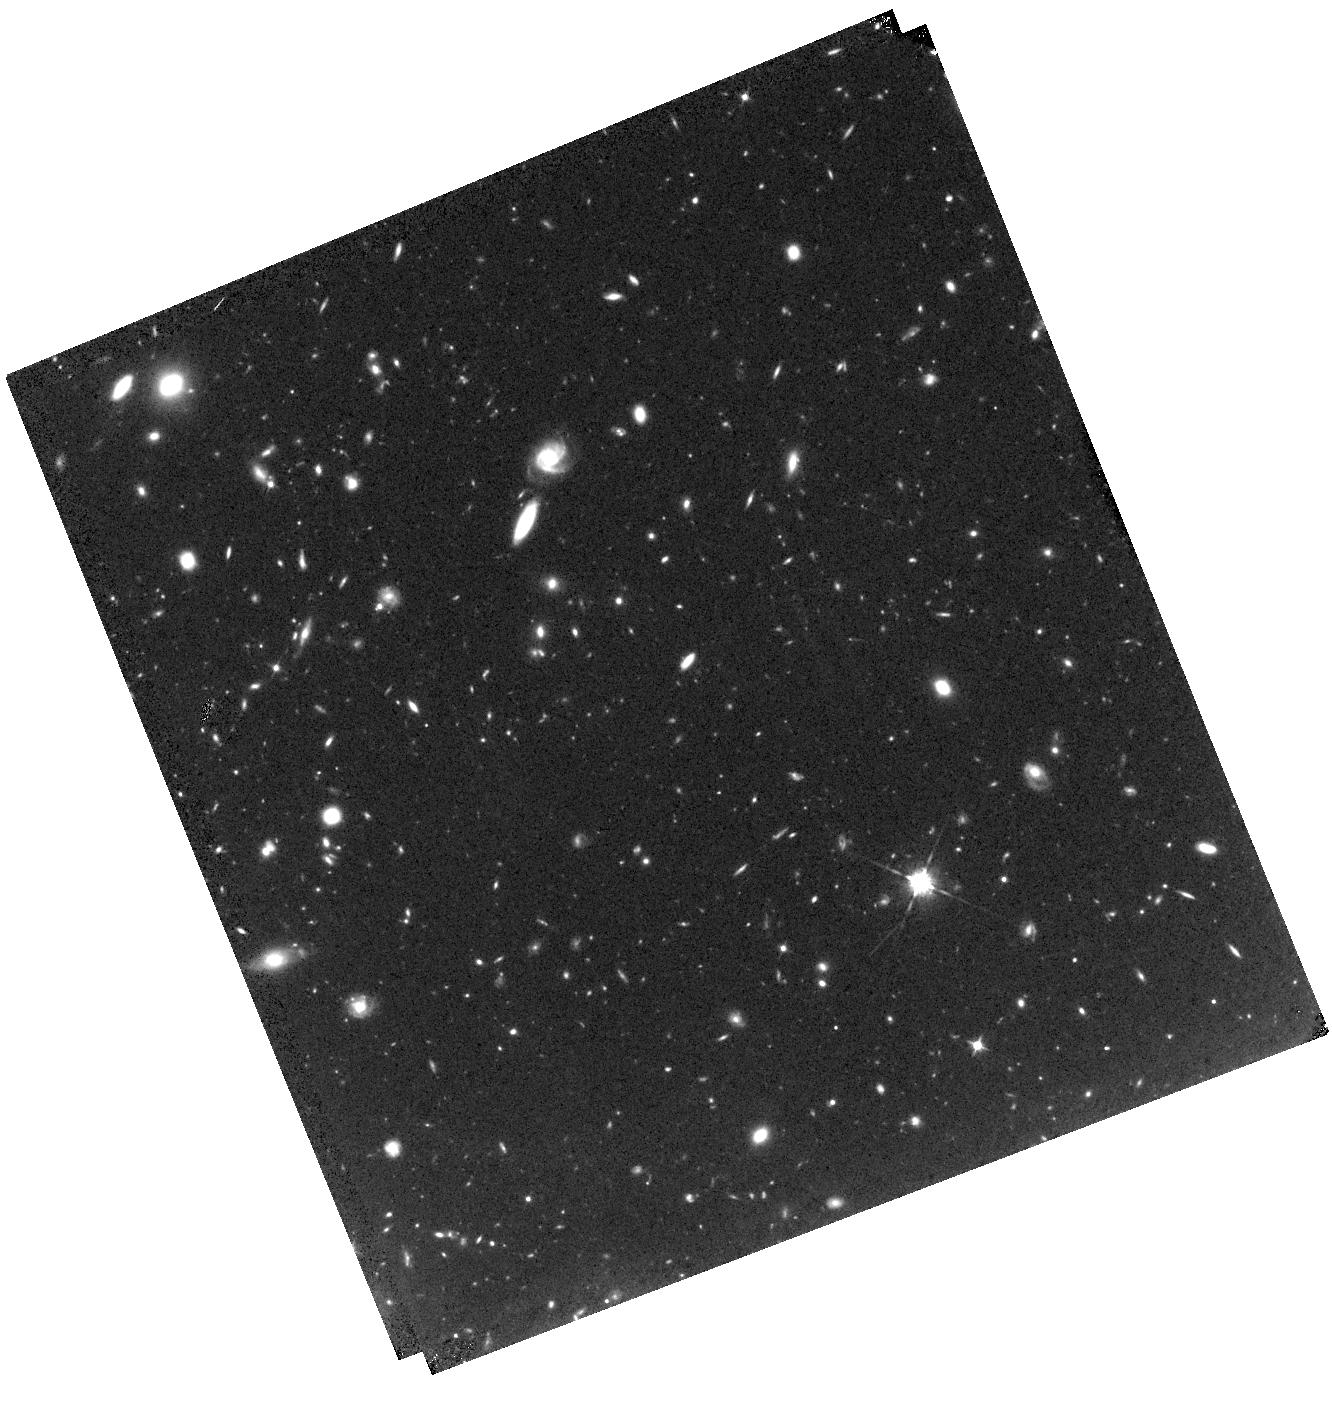
Target: MACSJ0416.1-2403-HFFPAR
Instrument: WFC3/IR
Filter: F105W
Exposure: 1.6 h
Observation ID: hst_13496_12_wfc3_ir_f105w_ic8o12

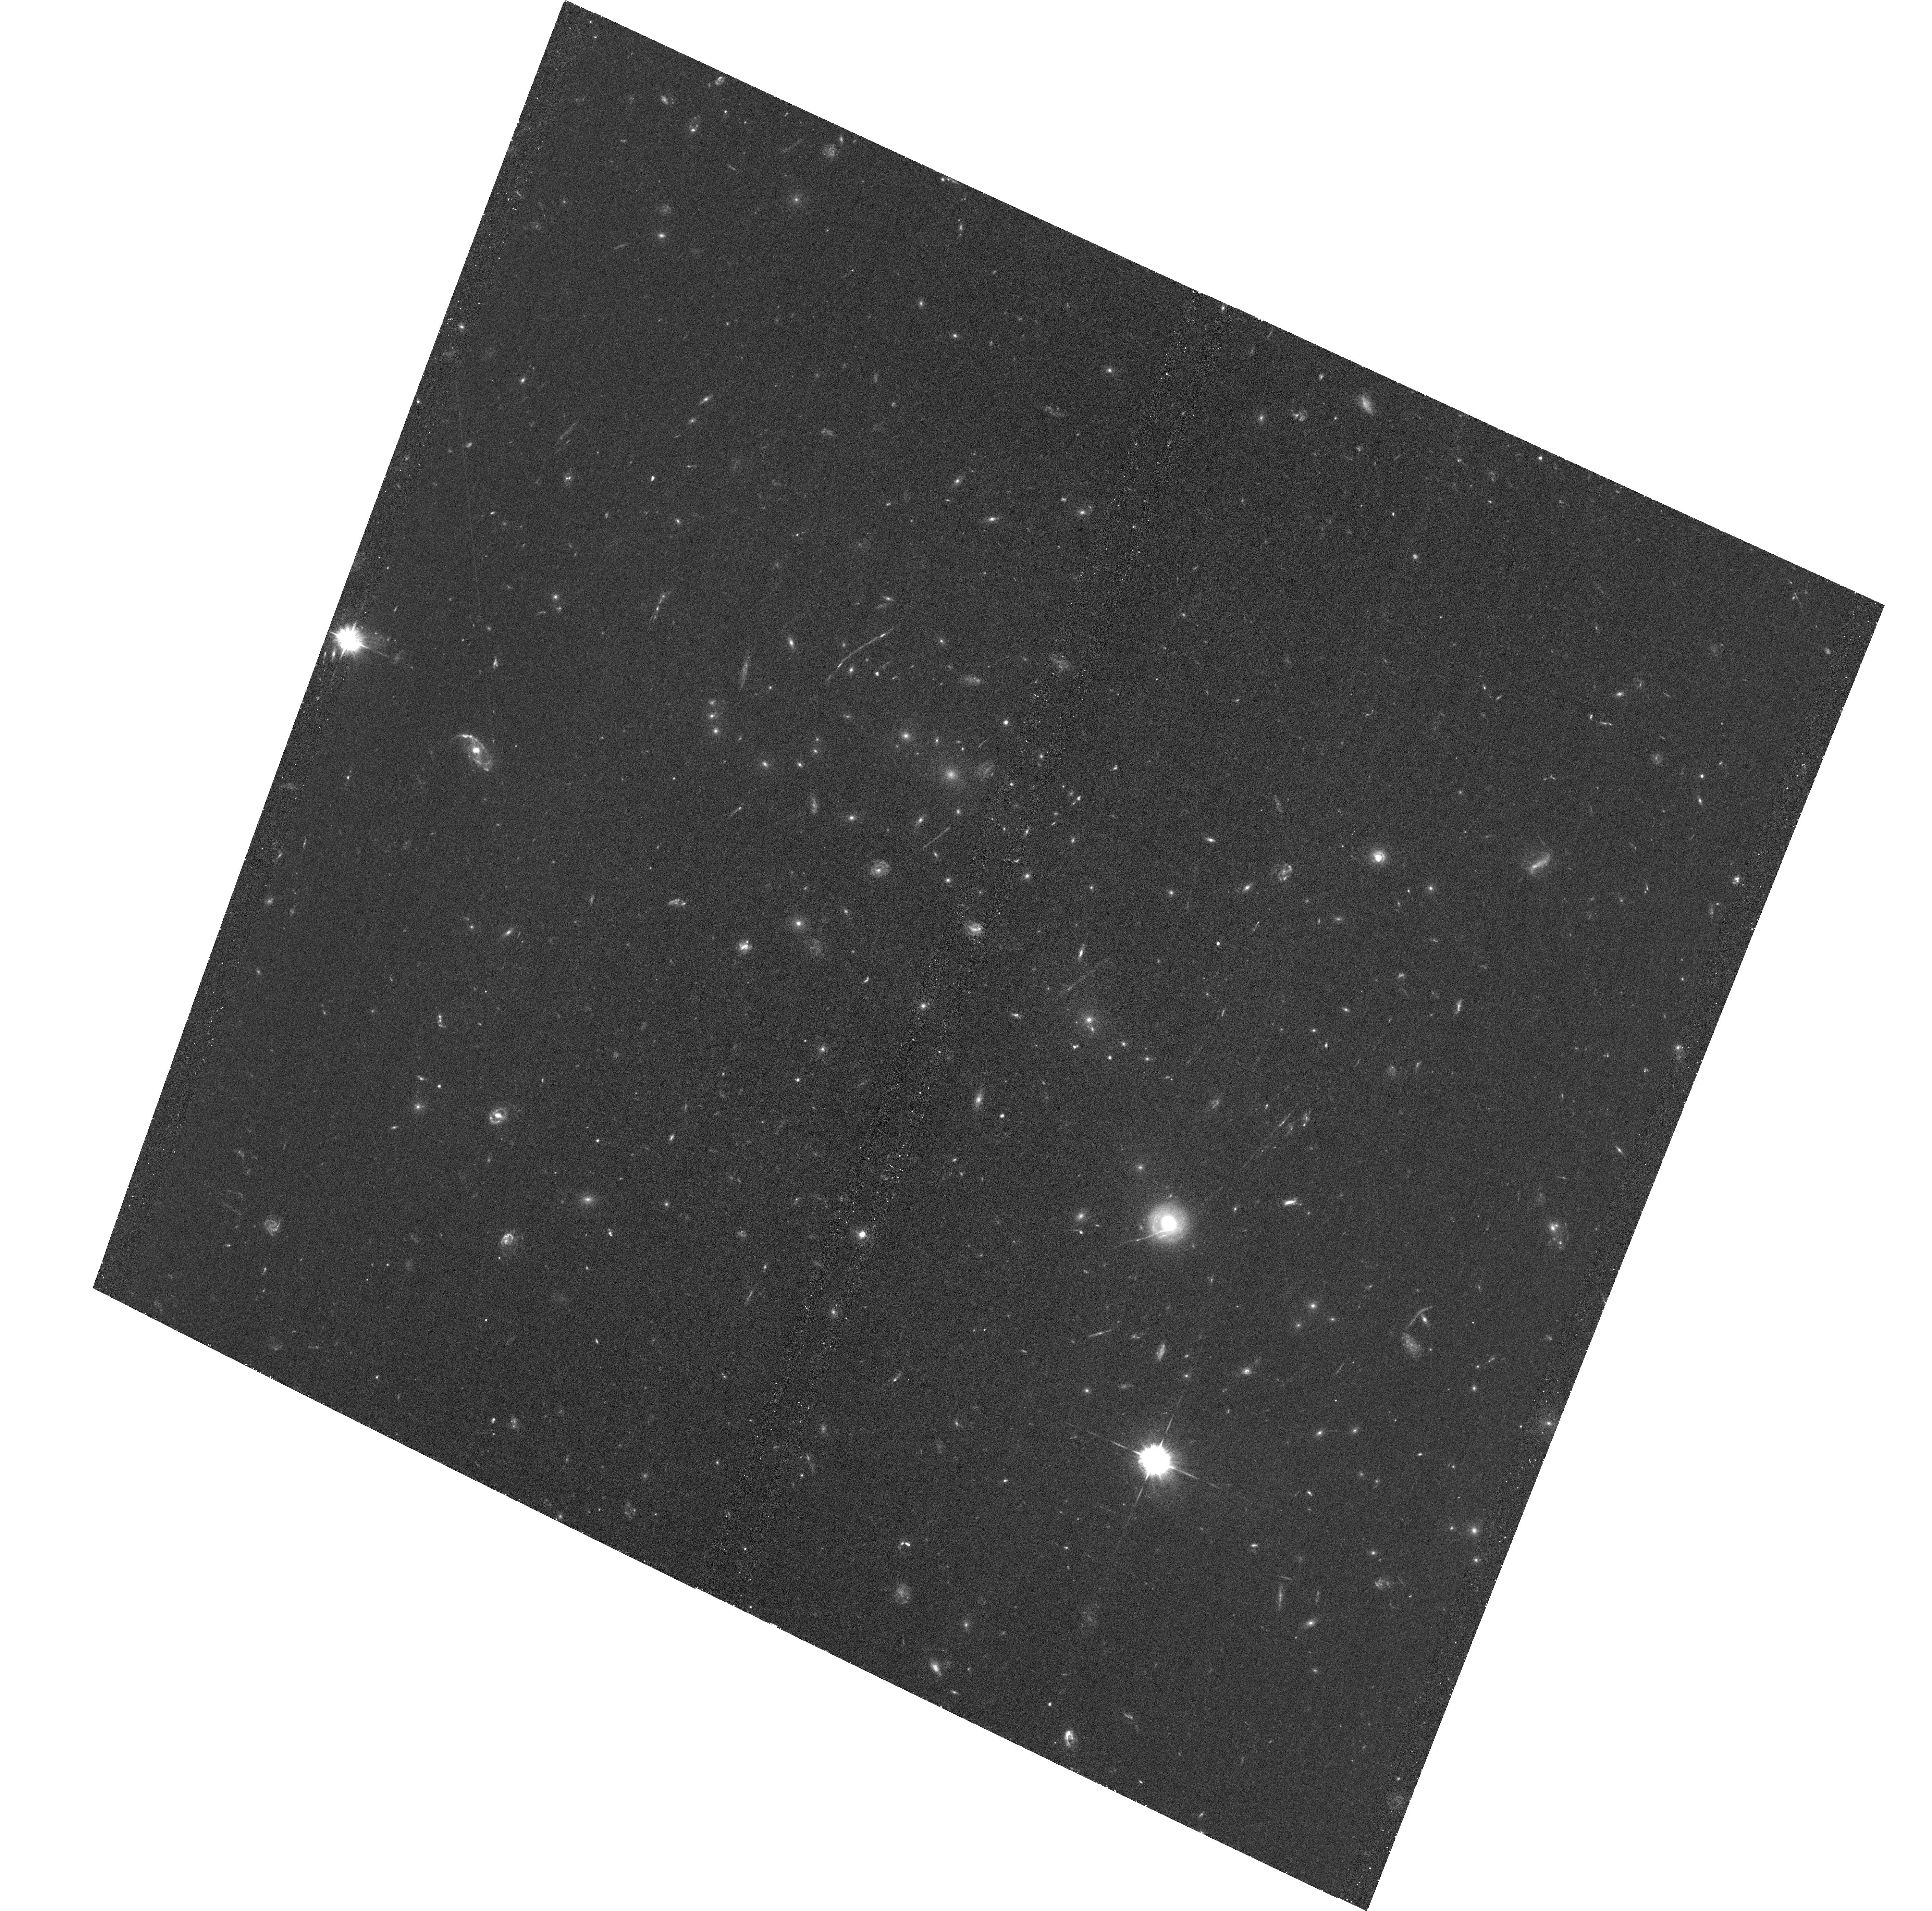
Target: MACSJ0416.1-2403
Instrument: ACS/WFC
Filter: F435W
Exposure: 1.5 h
Observation ID: hst_13496_29_acs_wfc_f435w_jc8o29

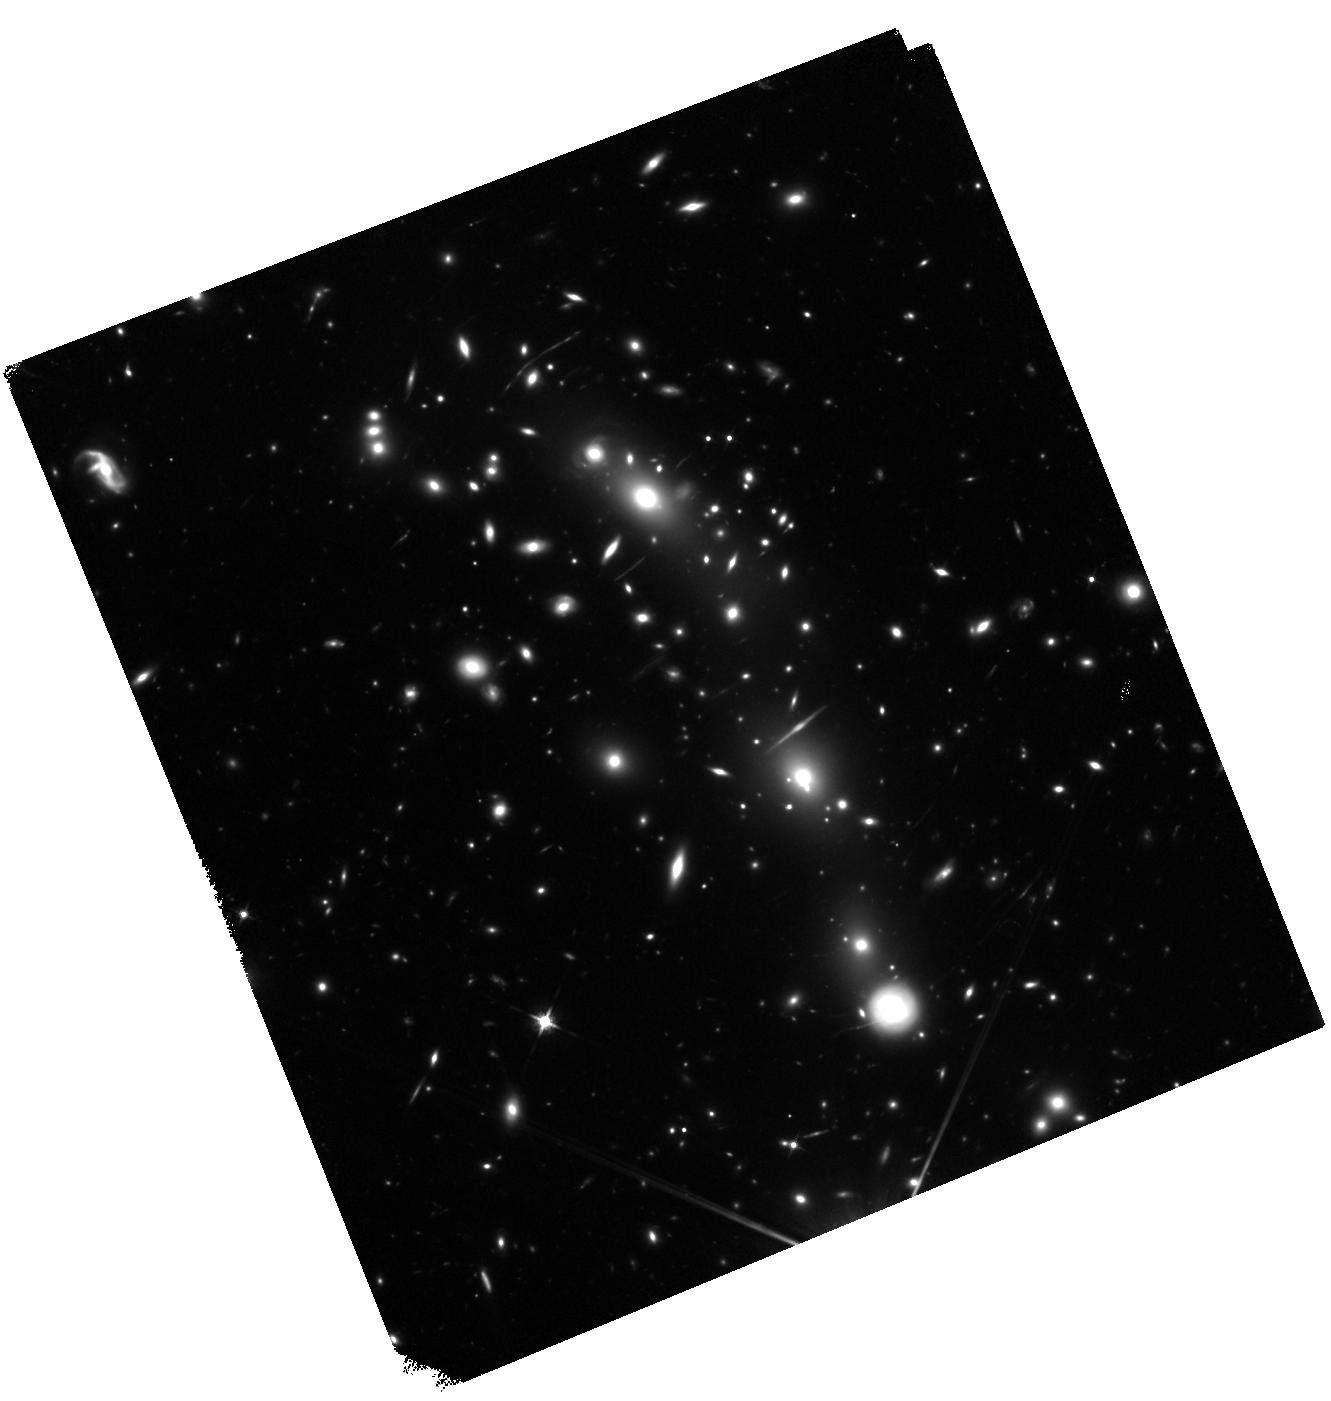
Target: MACSJ0416.1-2403
Instrument: WFC3/IR
Filter: F125W
Exposure: 1.5 h
Observation ID: hst_13496_37_wfc3_ir_f125w_ic8o37

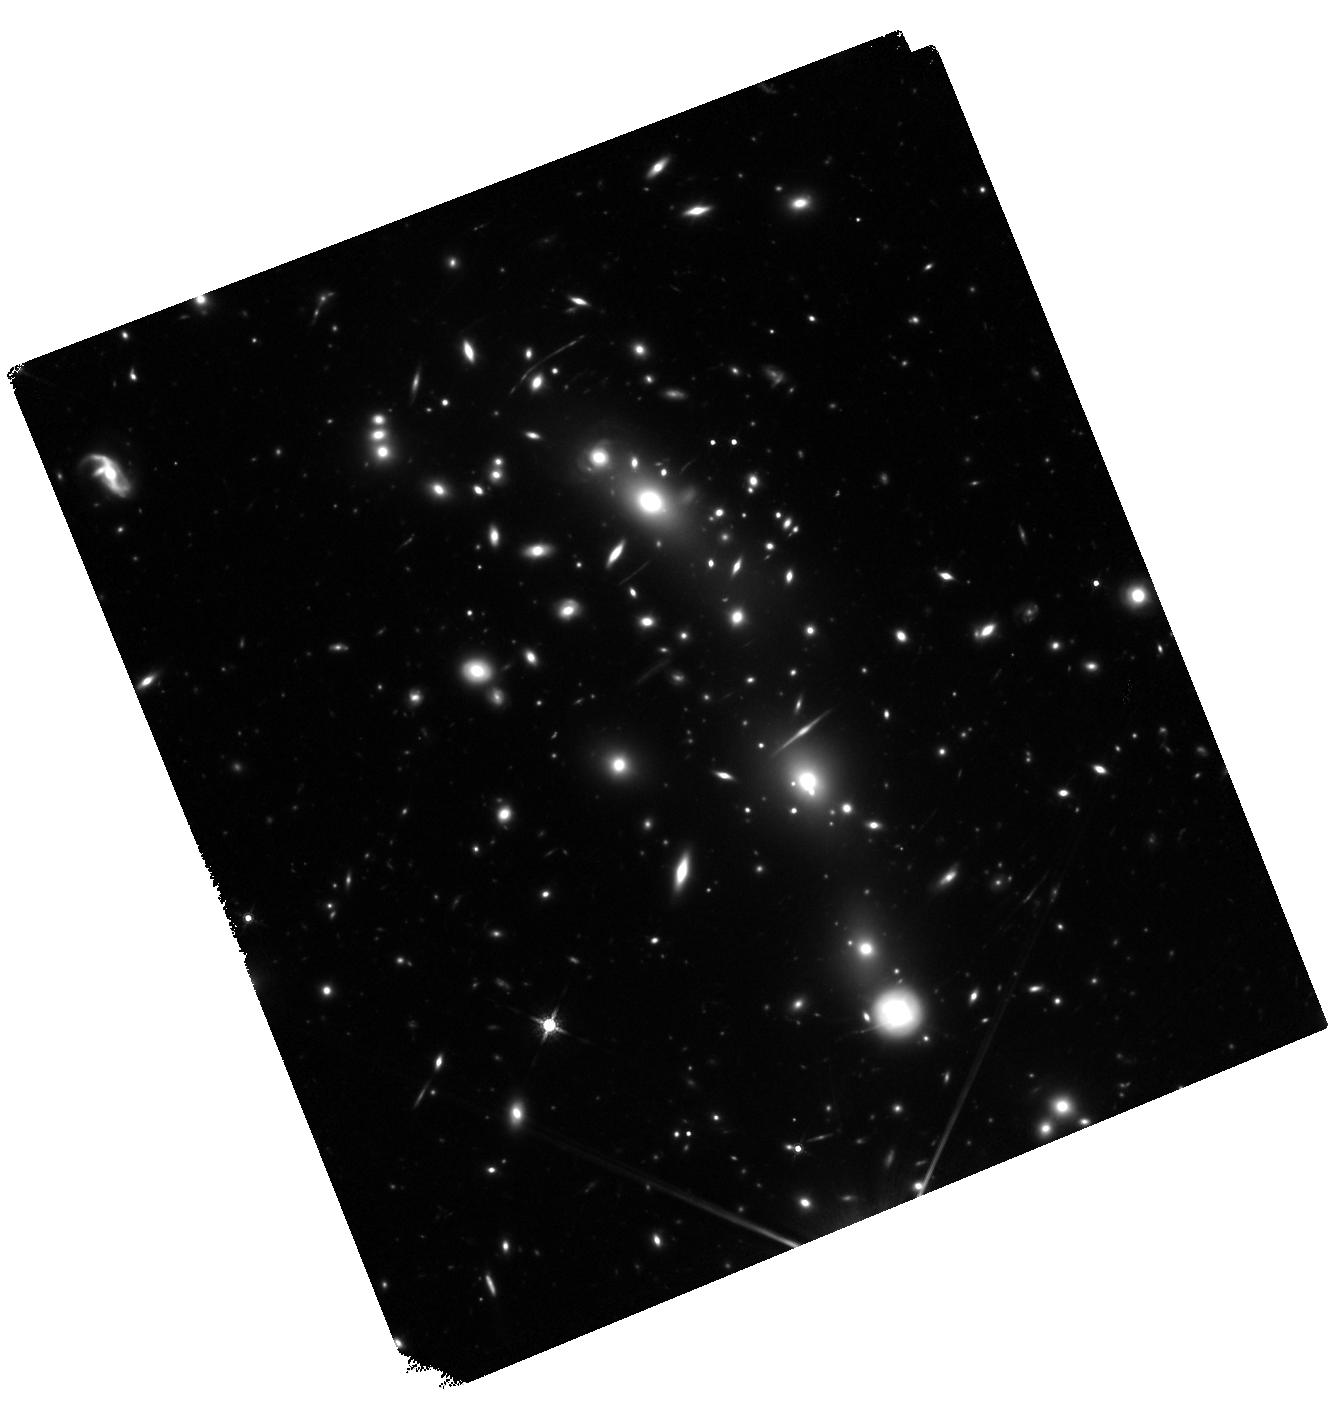
Target: MACSJ0416.1-2403
Instrument: WFC3/IR
Filter: F160W
Exposure: 1.5 h
Observation ID: hst_13496_82_wfc3_ir_f160w_ic8o82

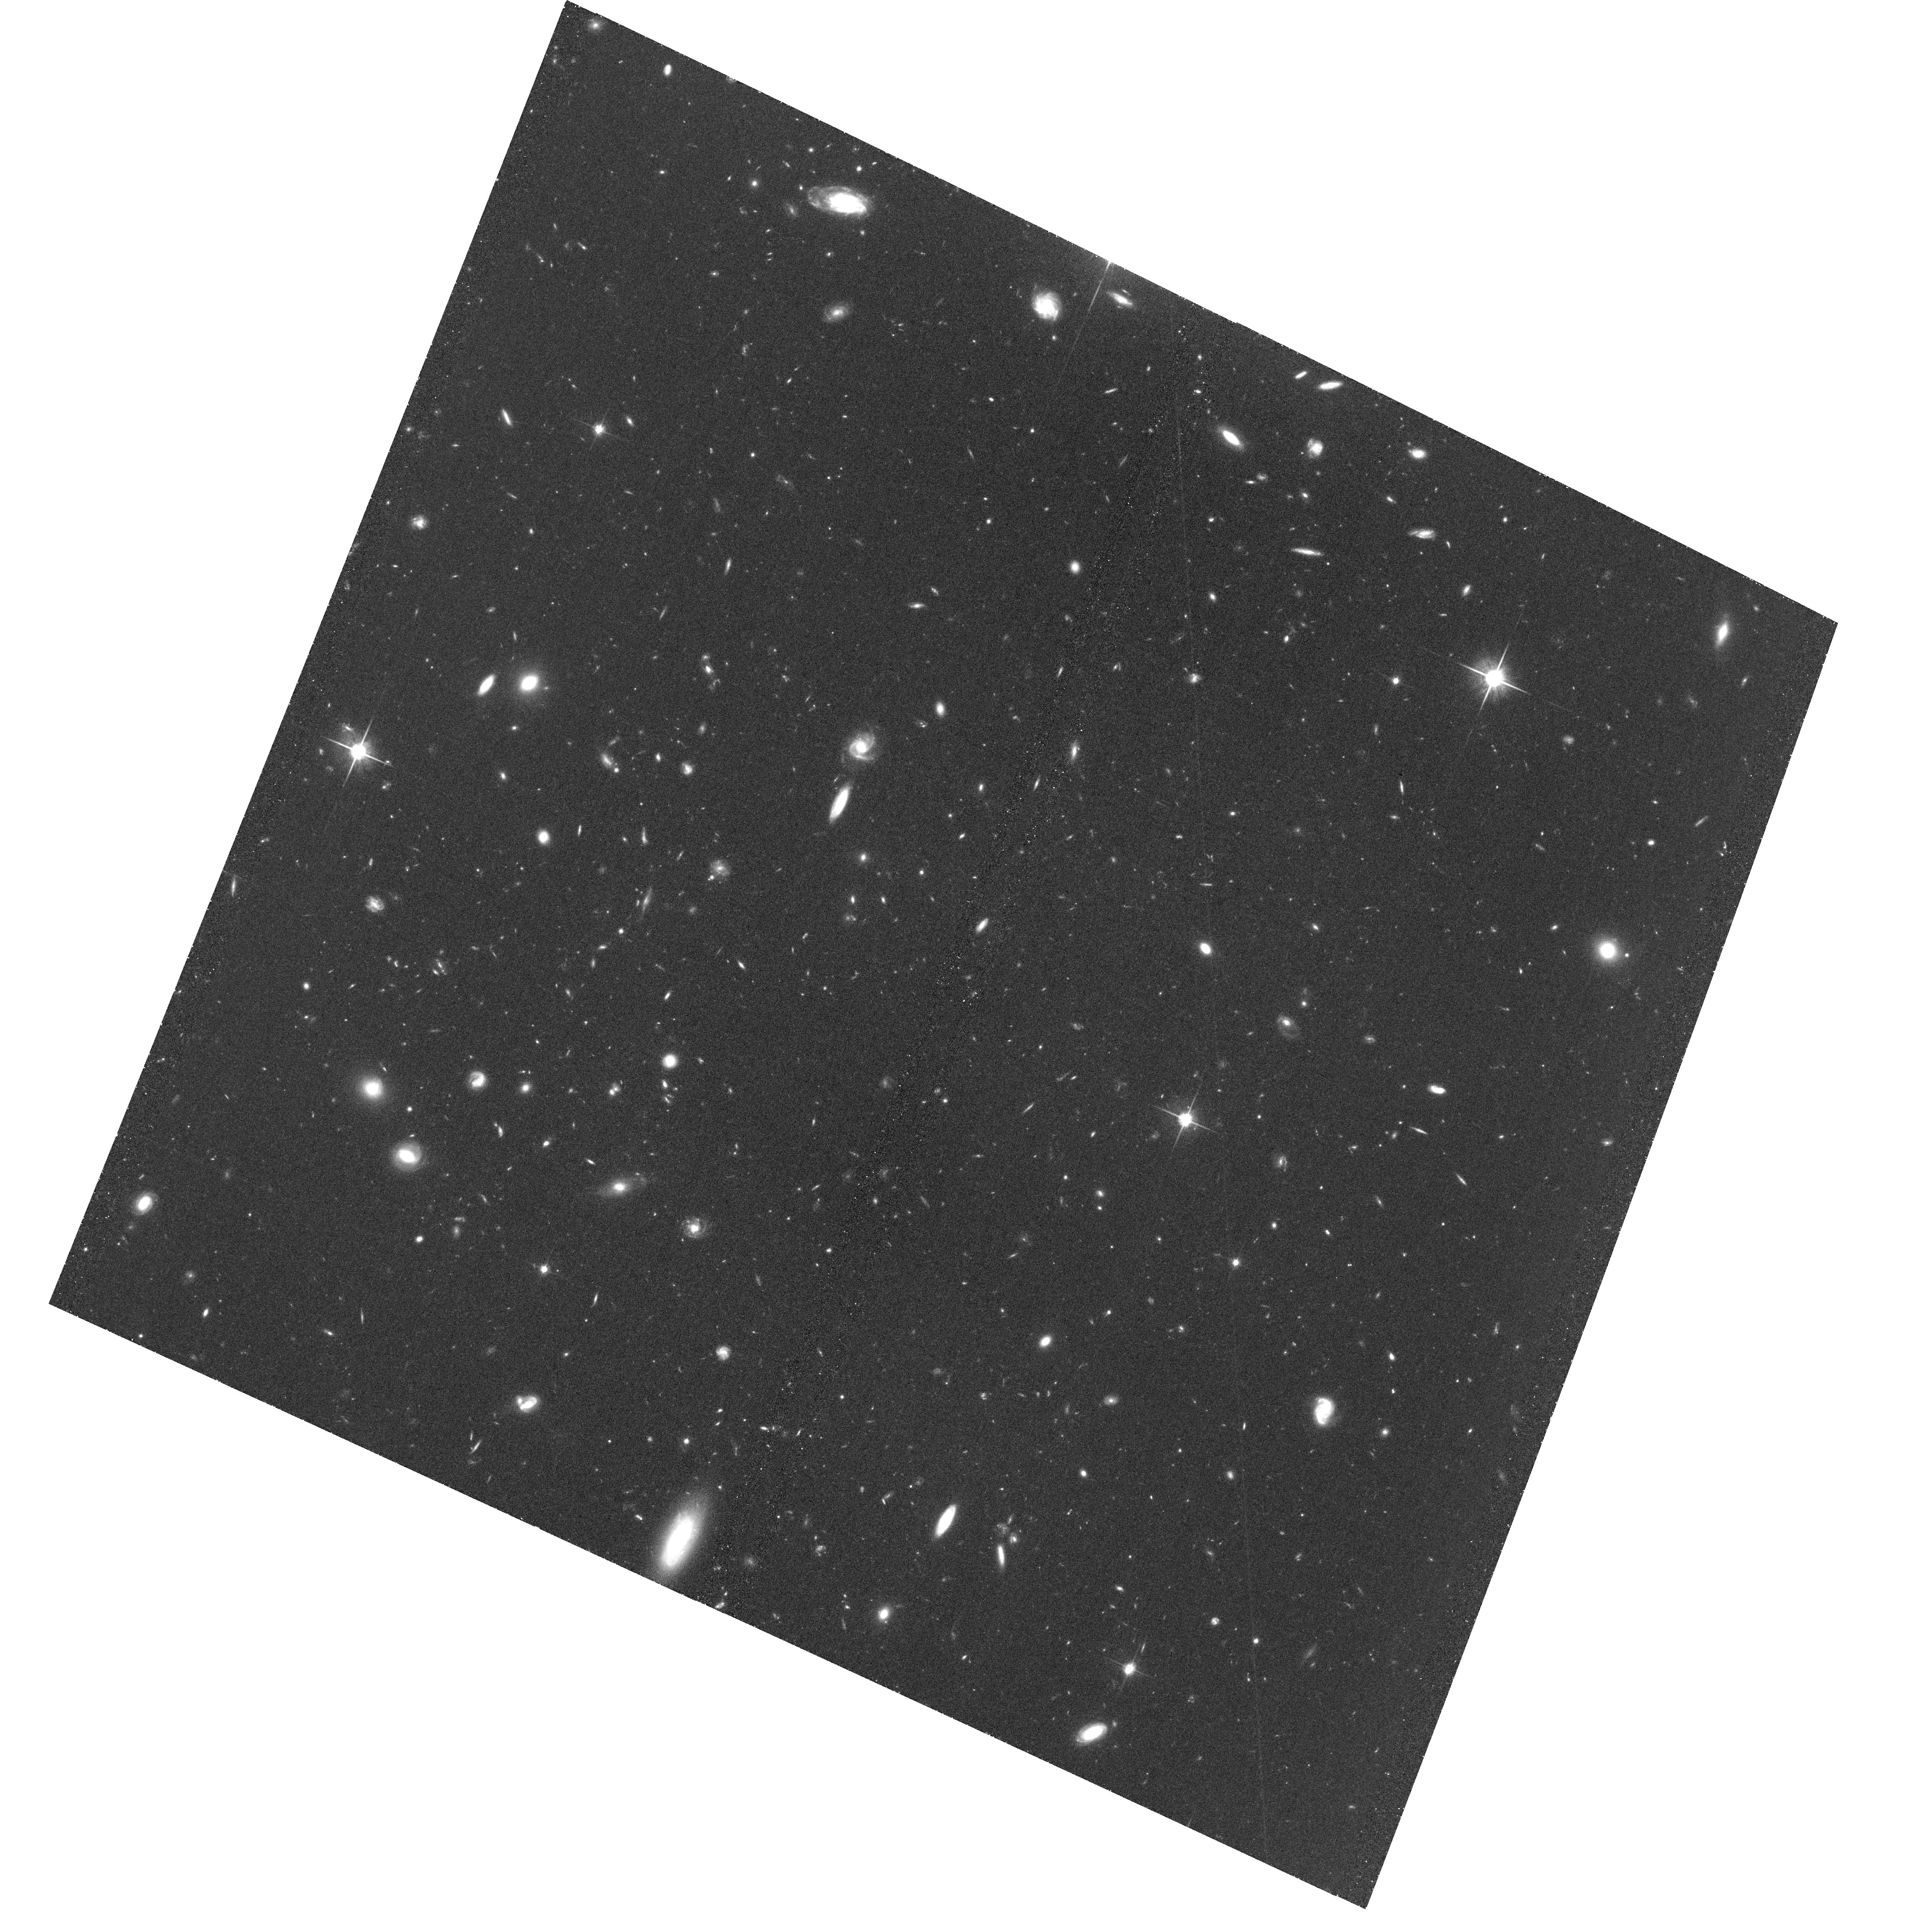
Target: MACSJ0416.1-2403-HFFPAR
Instrument: ACS/WFC
Filter: F814W
Exposure: 1.4 h
Observation ID: hst_13496_91_acs_wfc_f814w_jc8o91

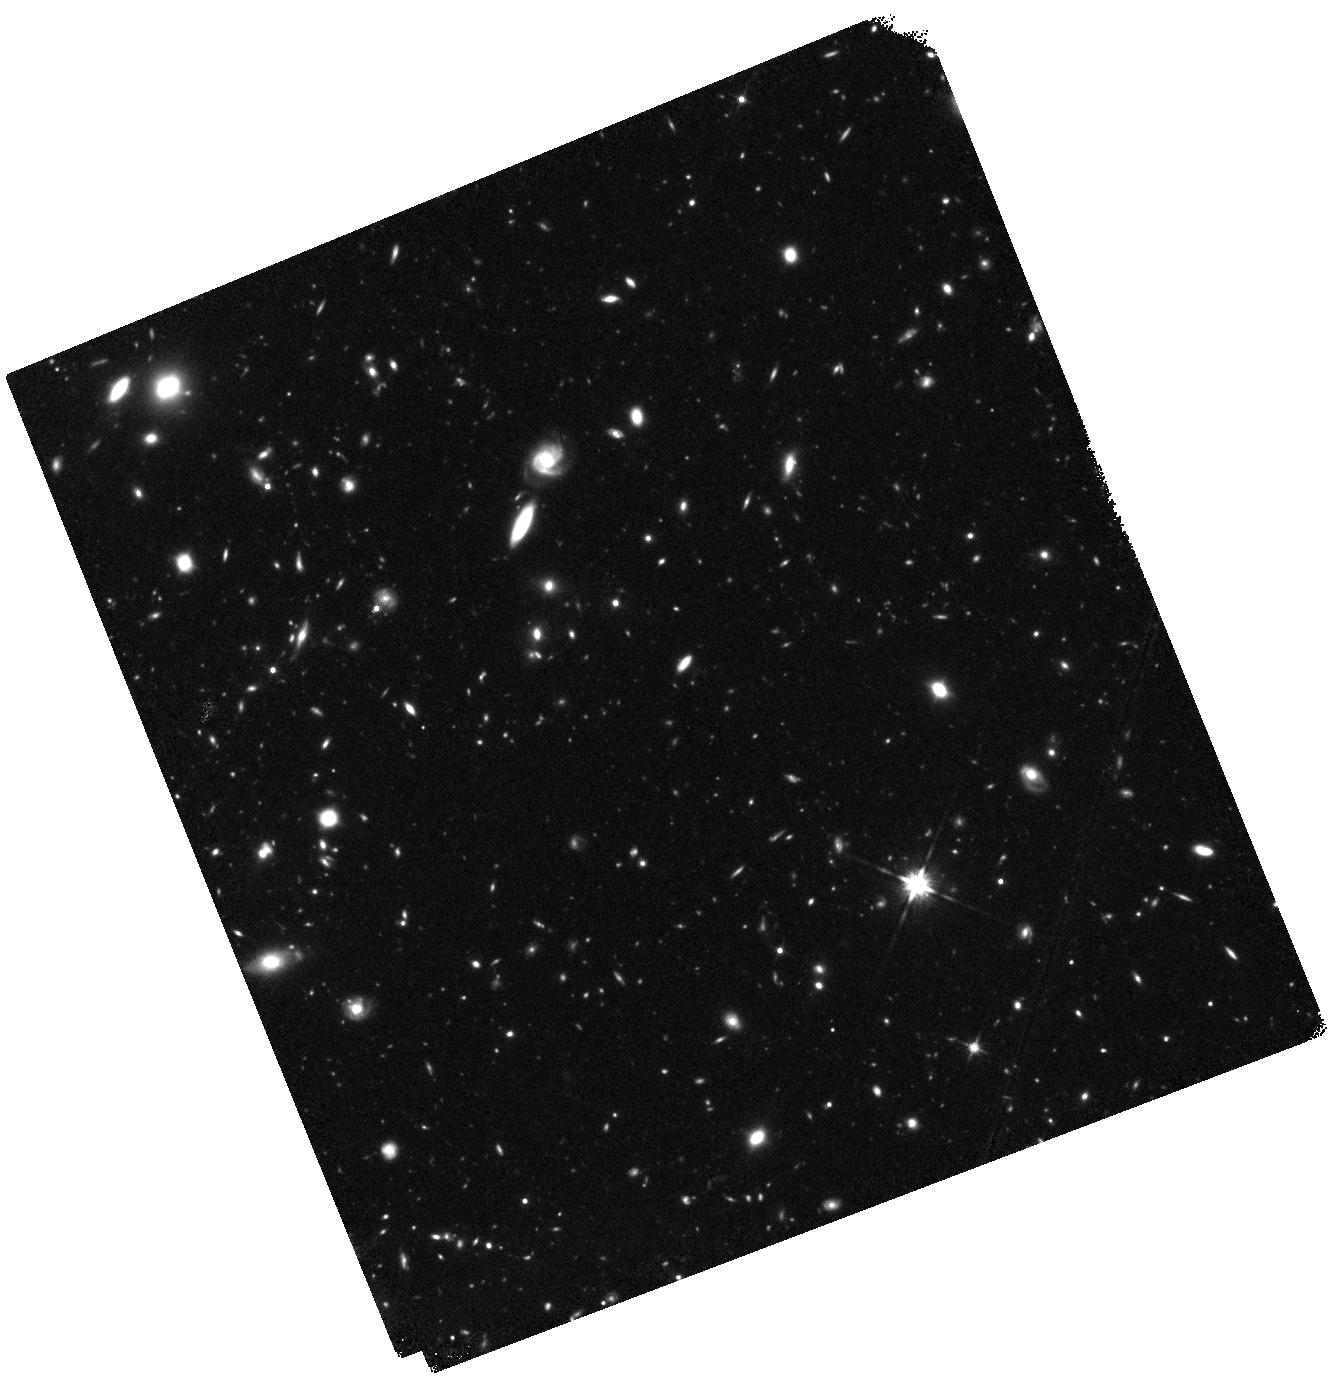
Target: MACSJ0416.1-2403-HFFPAR
Instrument: WFC3/IR
Filter: F140W
Exposure: 1.6 h
Observation ID: hst_13496_28_wfc3_ir_f140w_ic8o28

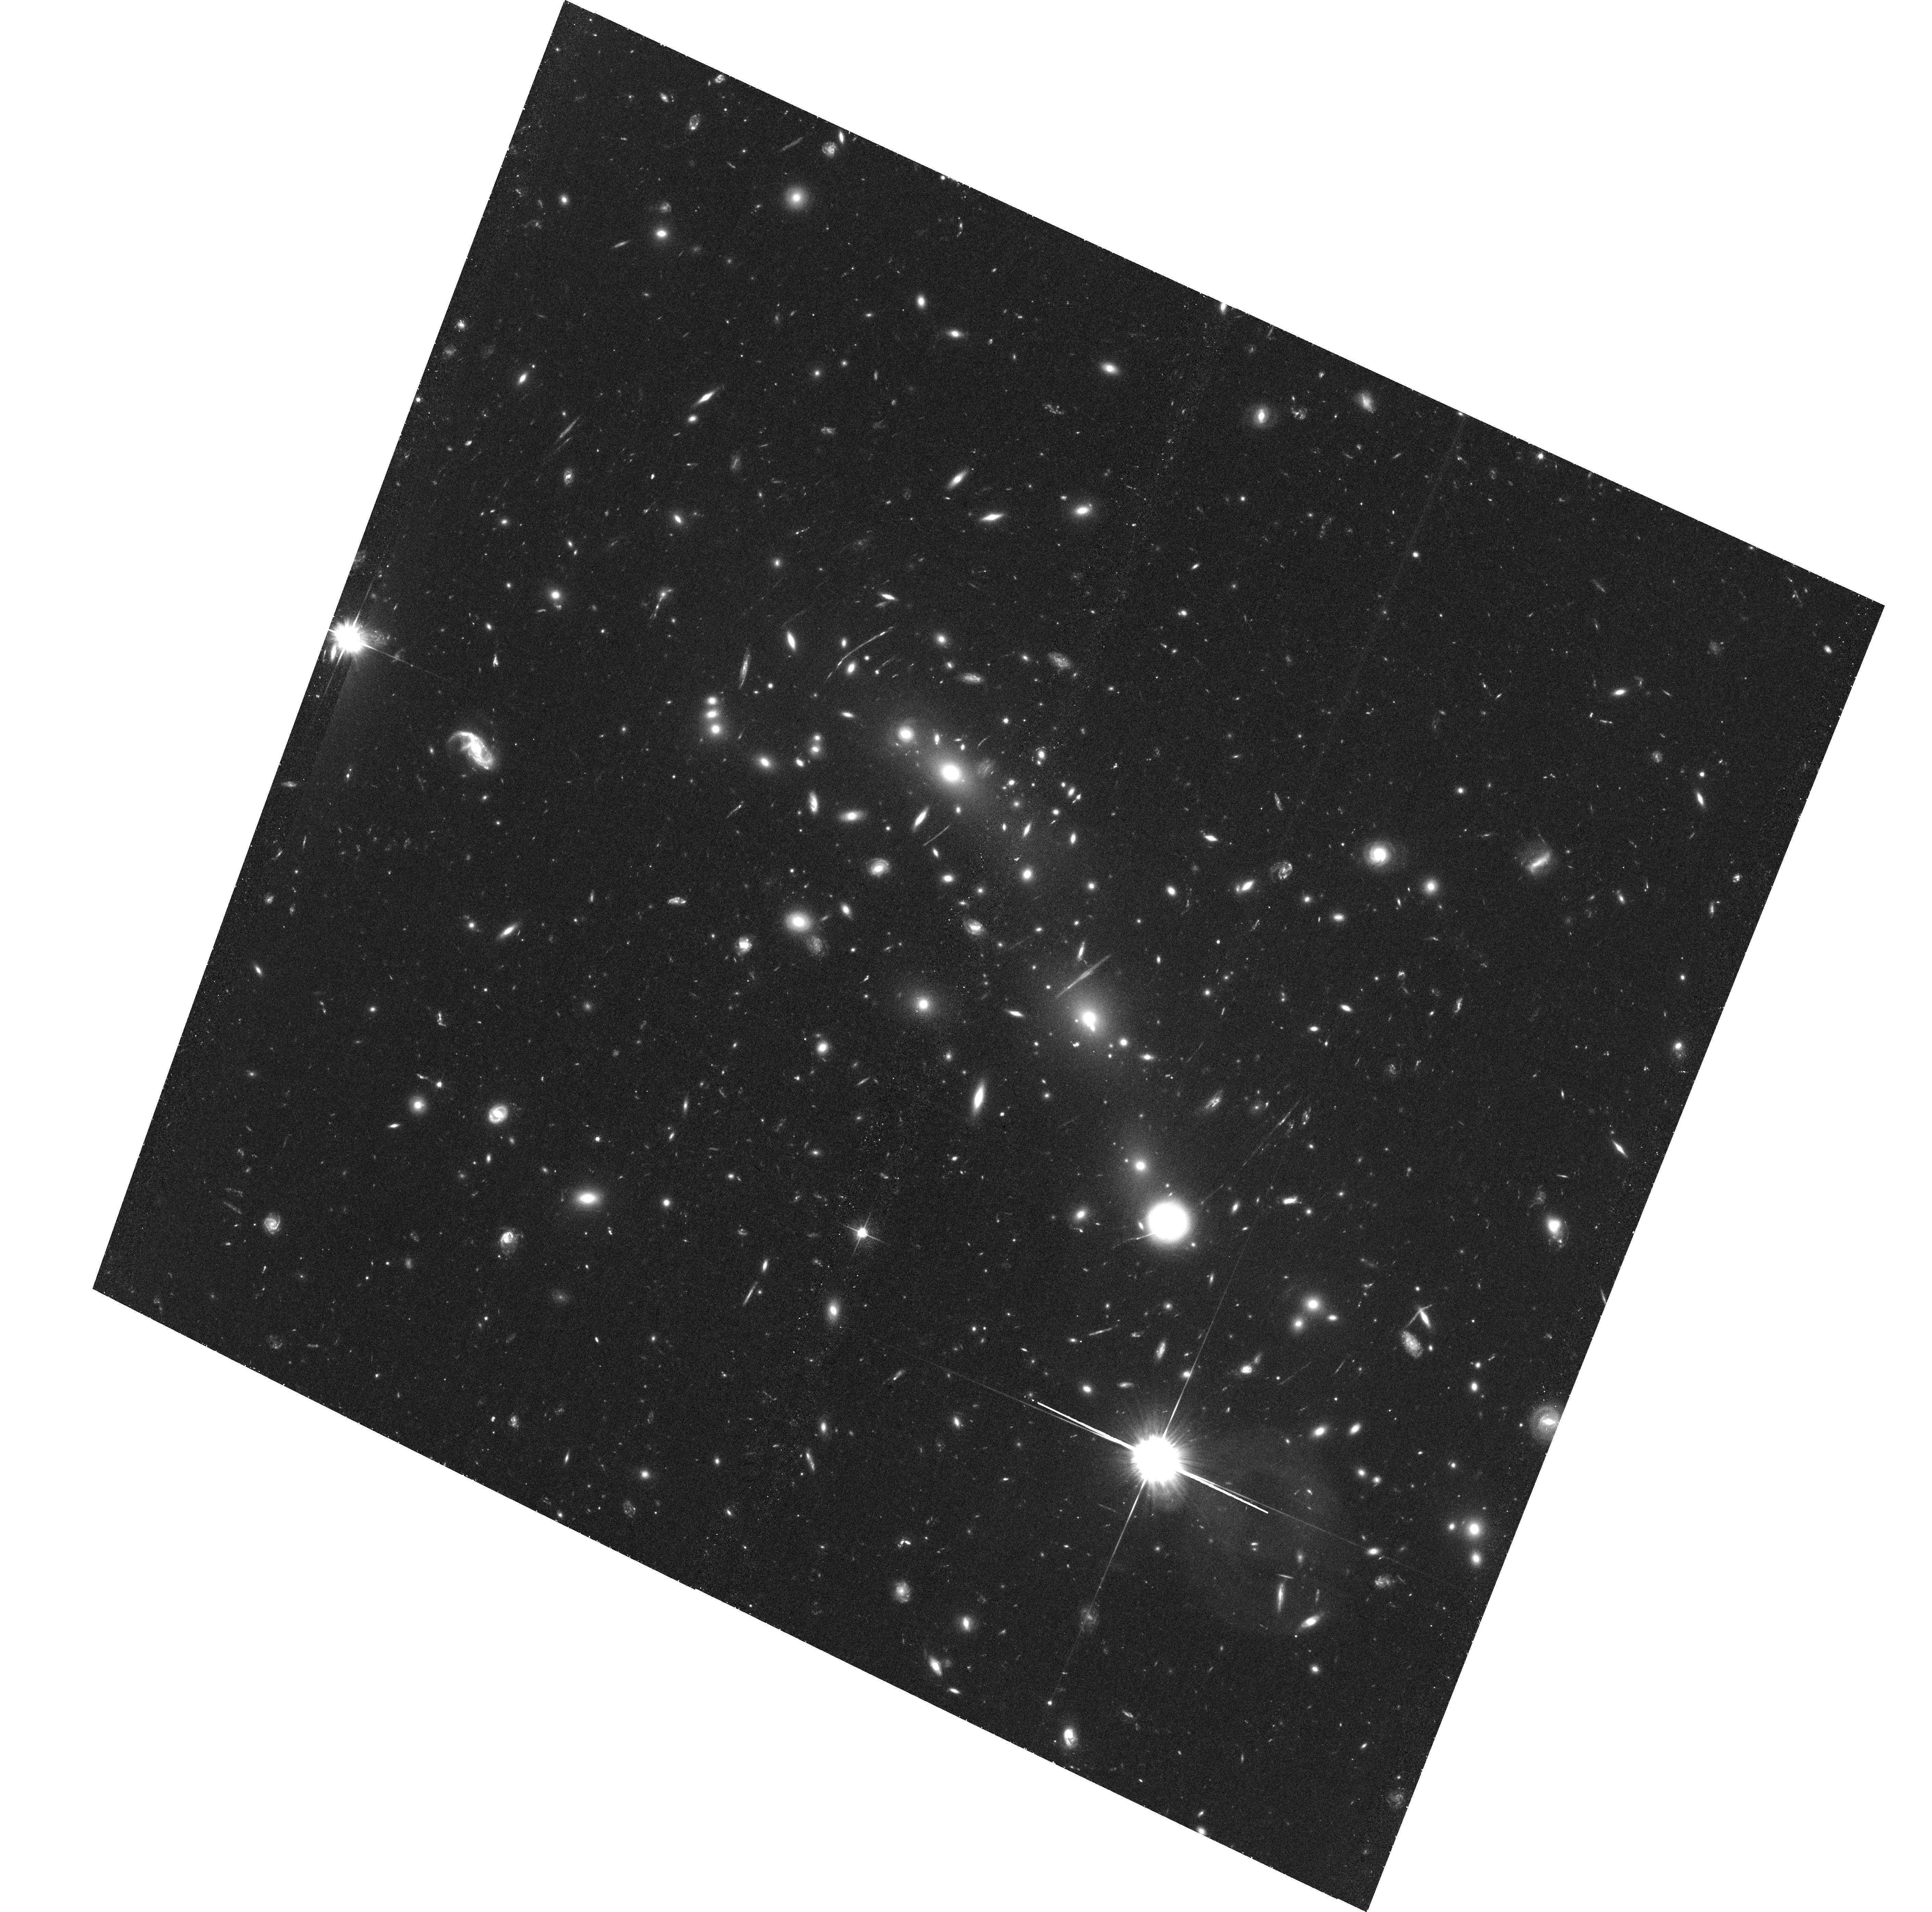
Target: MACSJ0416.1-2403
Instrument: ACS/WFC
Filter: F606W
Exposure: 1.5 h
Observation ID: hst_13496_02_acs_wfc_f606w_jc8o02

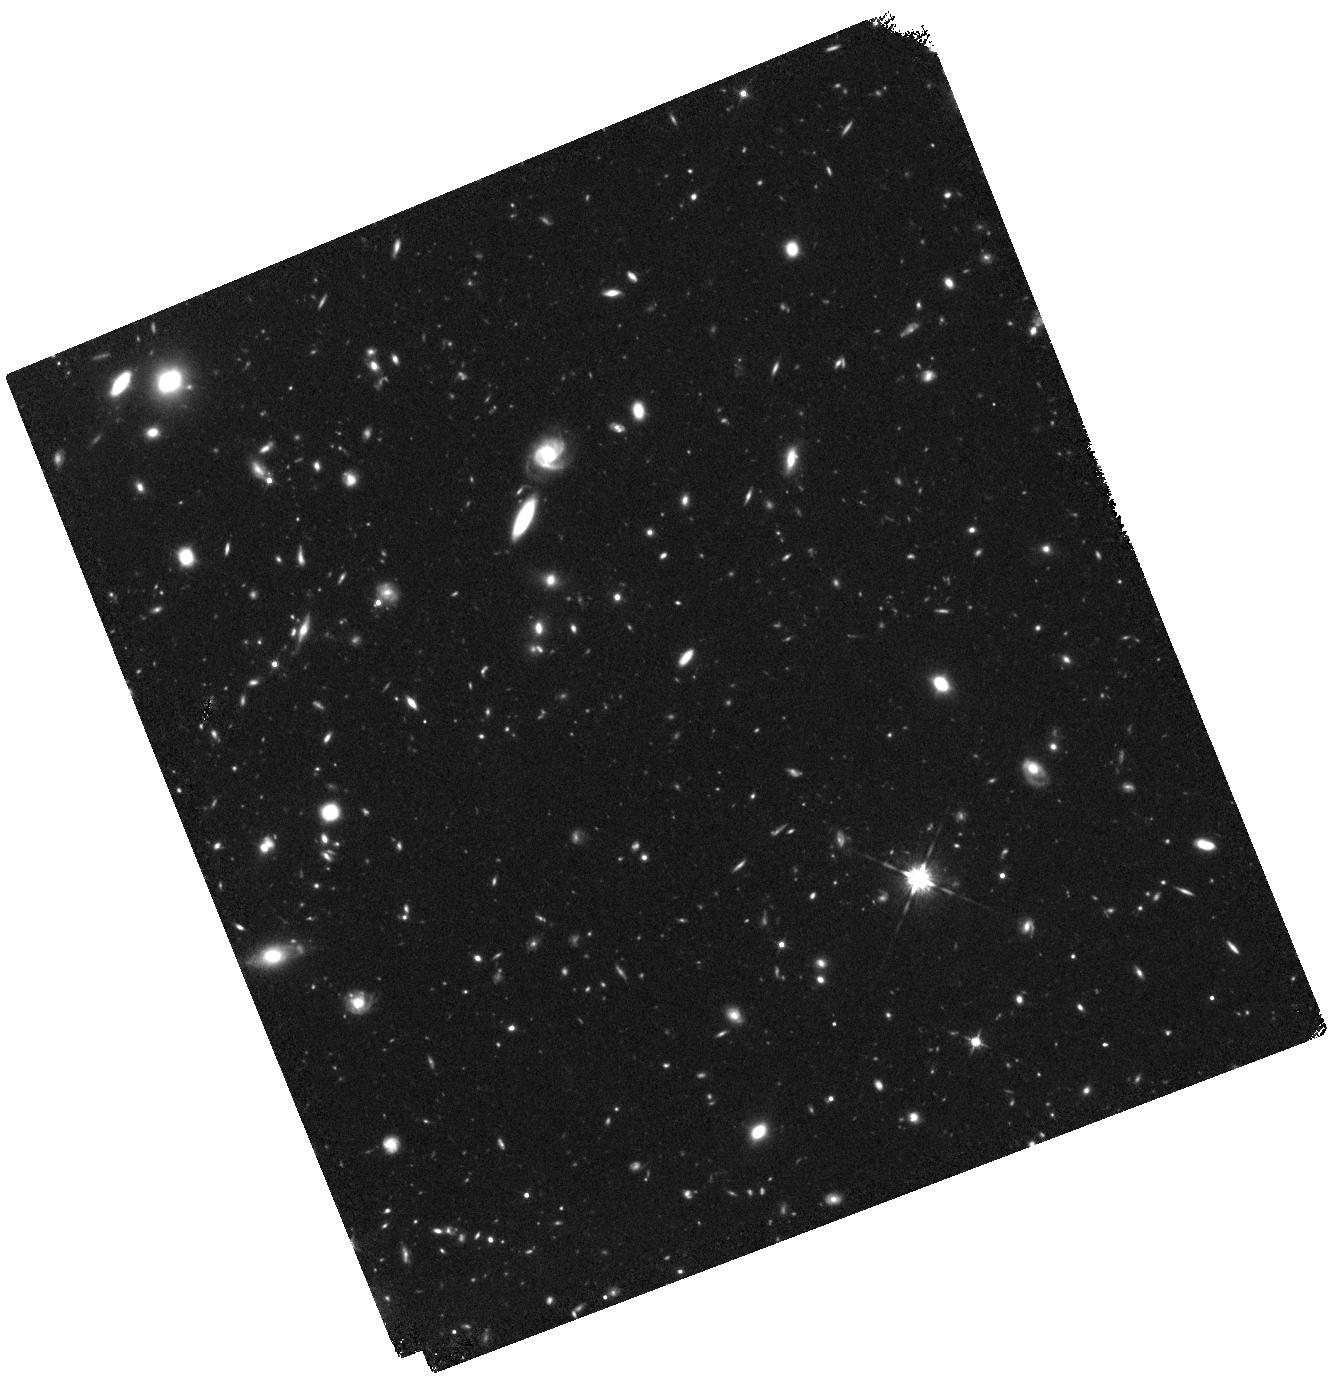
Target: MACSJ0416.1-2403-HFFPAR
Instrument: WFC3/IR
Filter: F125W
Exposure: 1.6 h
Observation ID: hst_13496_15_wfc3_ir_f125w_ic8o15

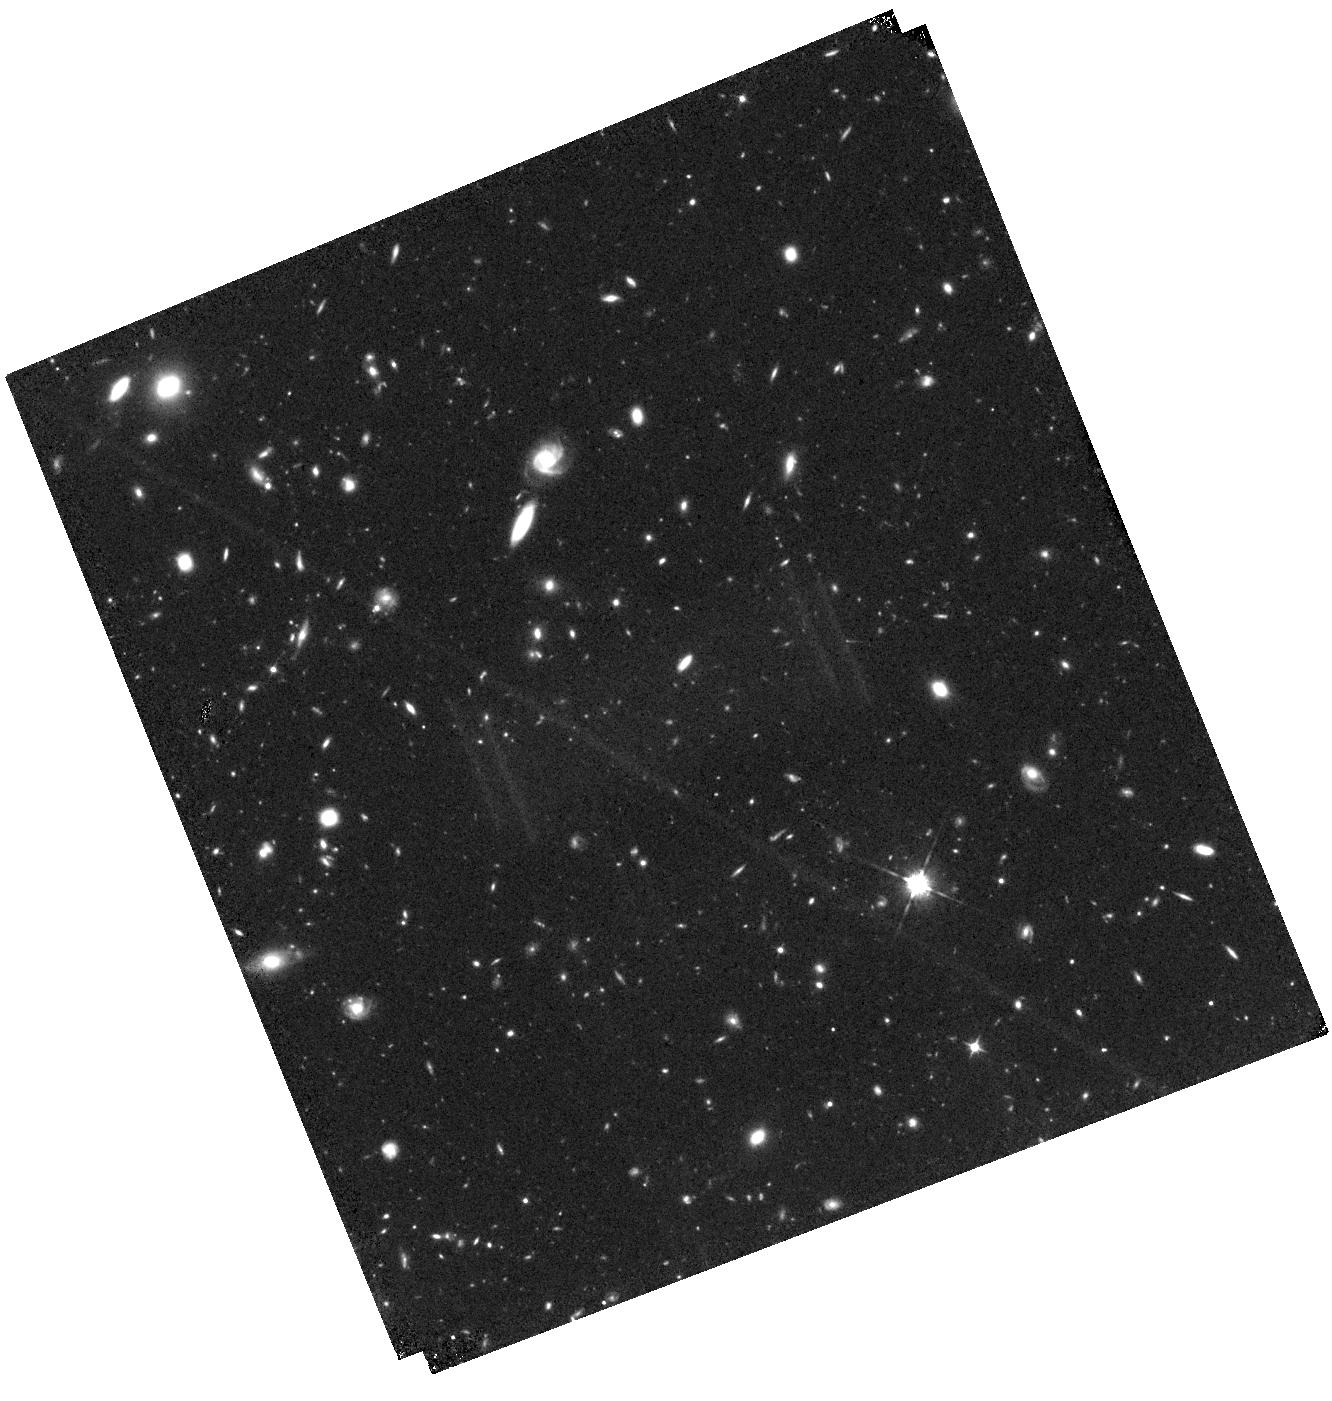
Target: MACSJ0416.1-2403-HFFPAR
Instrument: WFC3/IR
Filter: F105W
Exposure: 1.6 h
Observation ID: hst_13496_07_wfc3_ir_f105w_ic8o07

HST Frontier Fields - Observations of MACSJ0416.1-2403 (PI: Lotz, Jennifer)

Using Director's Discretionary (DD) observing time, HST will undertake a revolutionary deep field observing program to peer deeper into the Universe than ever before and provide a first glimpse of JWST's universe. These Frontier Fields will combine the power of HST with the natural gravitational telescopes of high-magnification clusters of galaxies to produce the second-deepest observations of blank fields and the deepest observations of clusters and their lensed galaxies ever obtained. The primary science goals of the HST FF are (1) to reveal z~5-10 galaxy populations ~10-50 times intrinsically fainter than any presently known; (2) to solidify our understanding of the stellar masses and star-formation histories of galaxies at the earliest times; (3) provide the first statistically meaningful morphological characterization of z>5 galaxies; and (4) to find z>8 galaxies magnified sufficiently for spectroscopic followup and internal structure studies. Six strong-lensing clusters -- Abell 2744, MACSJ0416.1-2403, MACSJ0717.5+3745, MACSJ1149.5+22, RXCJ2248.7-4431, and Abell 370 -- will be targeted with coordinated parallels of adjacent blank fields with ACS/WFC and WFC3/IR cameras. Observations for the first four cluster/blank field pairs will be obtained in HST Cycles 21 and 22, with two additional pairs to follow in Cycle 23 pending results of the initial observations. HST imaging will reach 5sigma depths of 28.7-29th AB magnitude for a point source in ACS F435W, F606W, F814W, WFC3/IR F105W, F125W, F140W, and F160W, at 140 total orbits per field. All data for this observing program will be nonproprietary and available immediately upon entry into the Mikulski Archive for Space Telescopes. STScI will release fully calibrated high-level science products ready for scientific analysis by the astronomical community shortly after the raw data are obtained